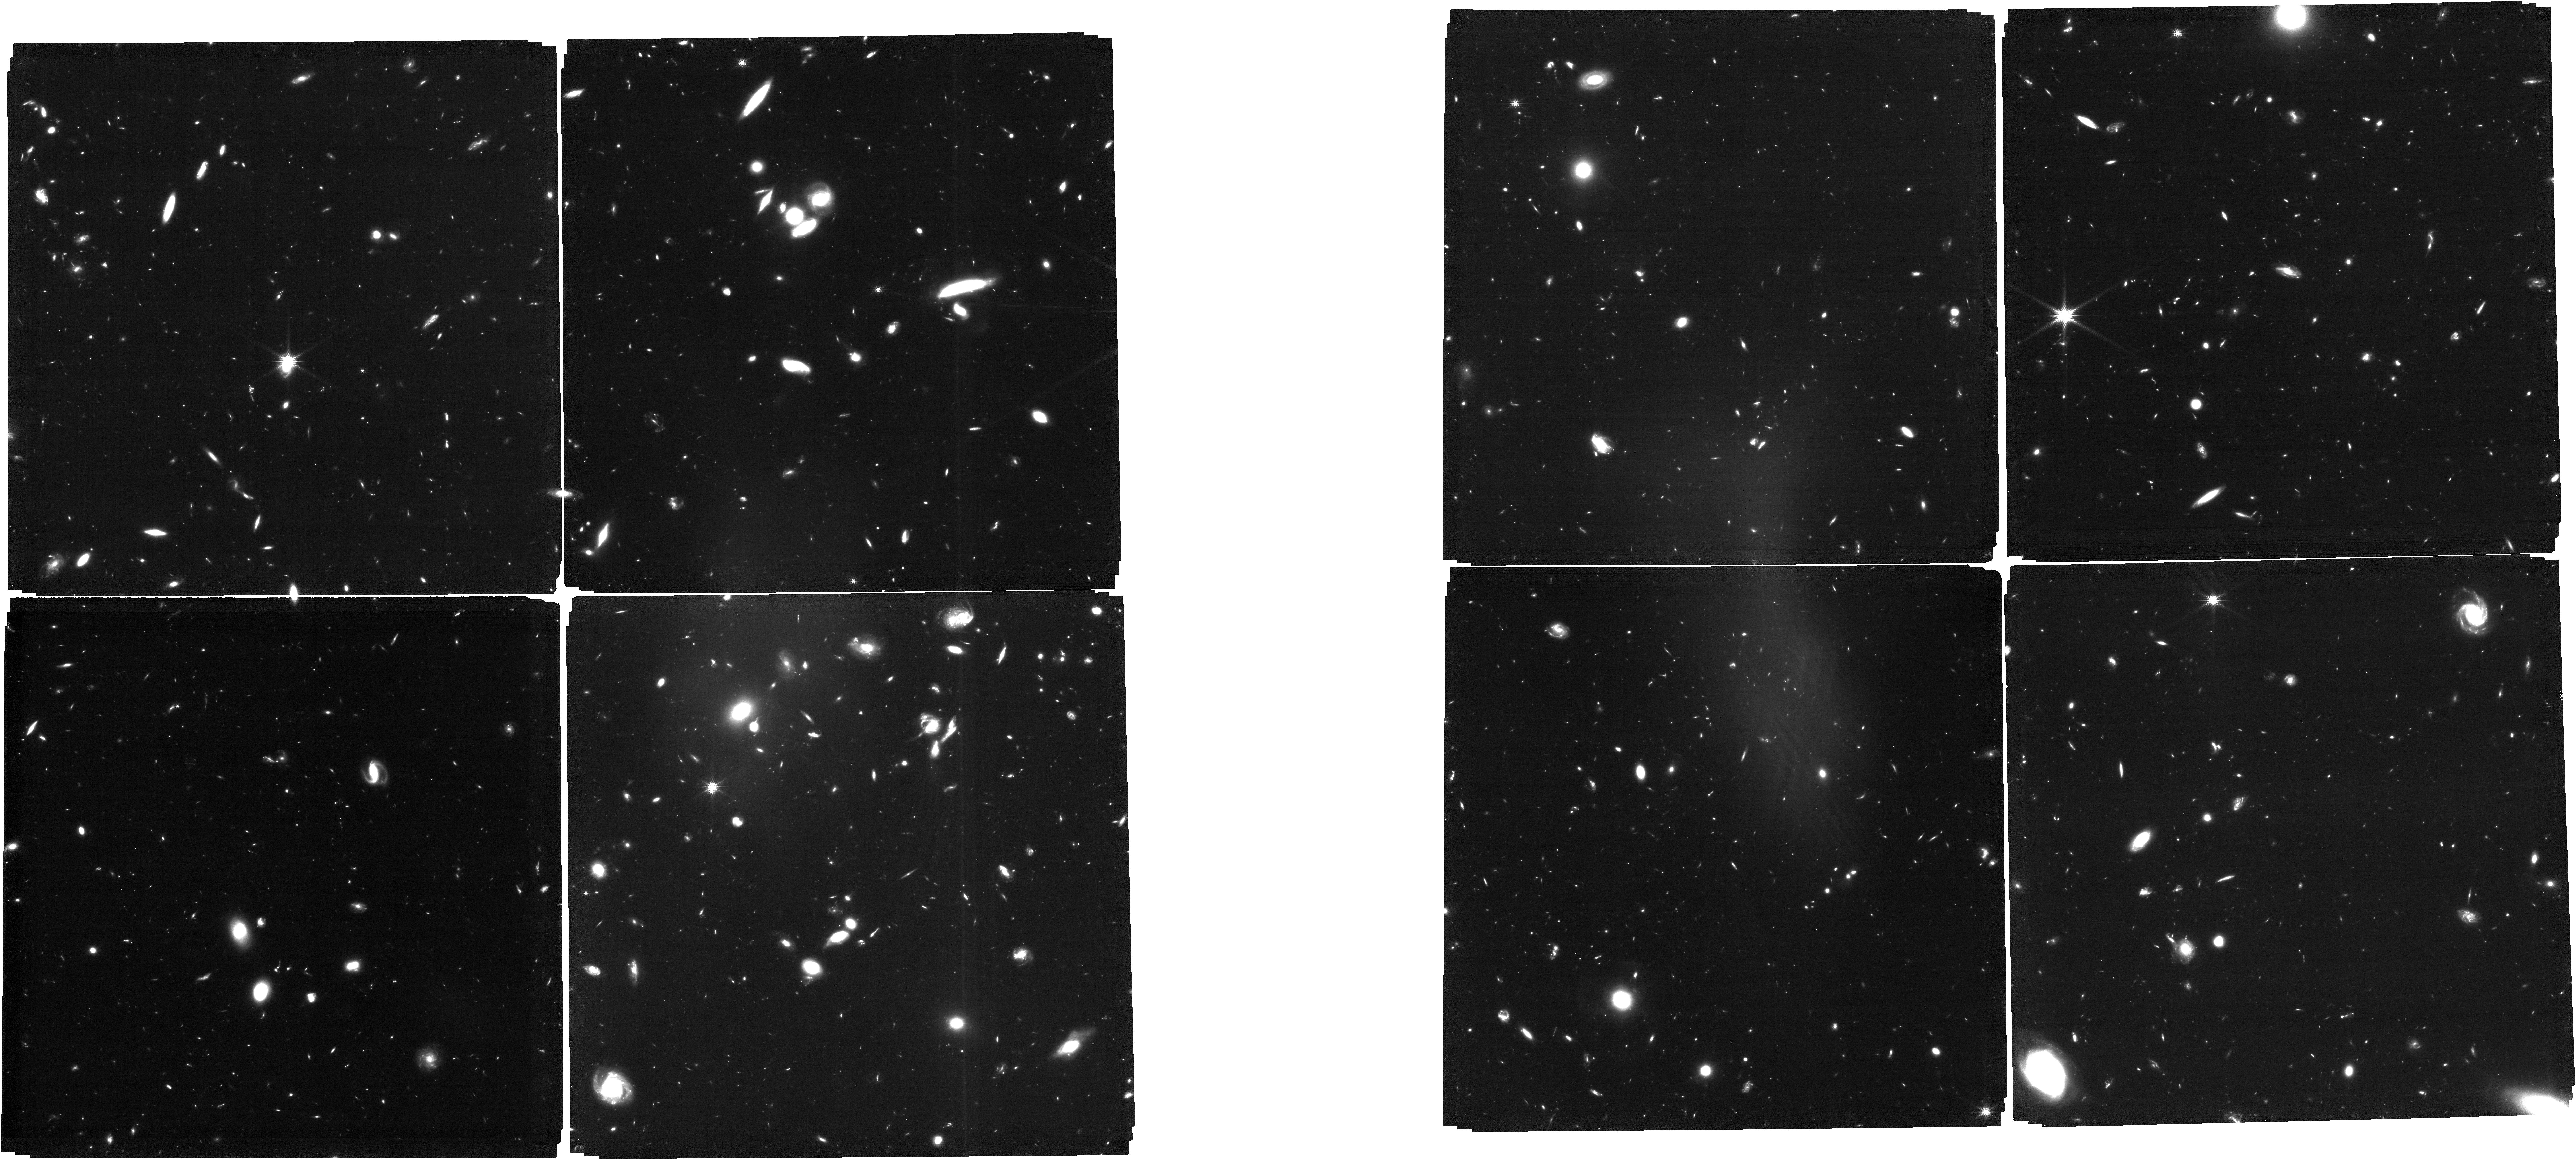
Target: POINTINGTHREE-B. Instrument: NIRCAM. Filter: F150W. Exposure: 3.4 h. Observation ID: jw01180-o013_t011_nircam_clear-f150w

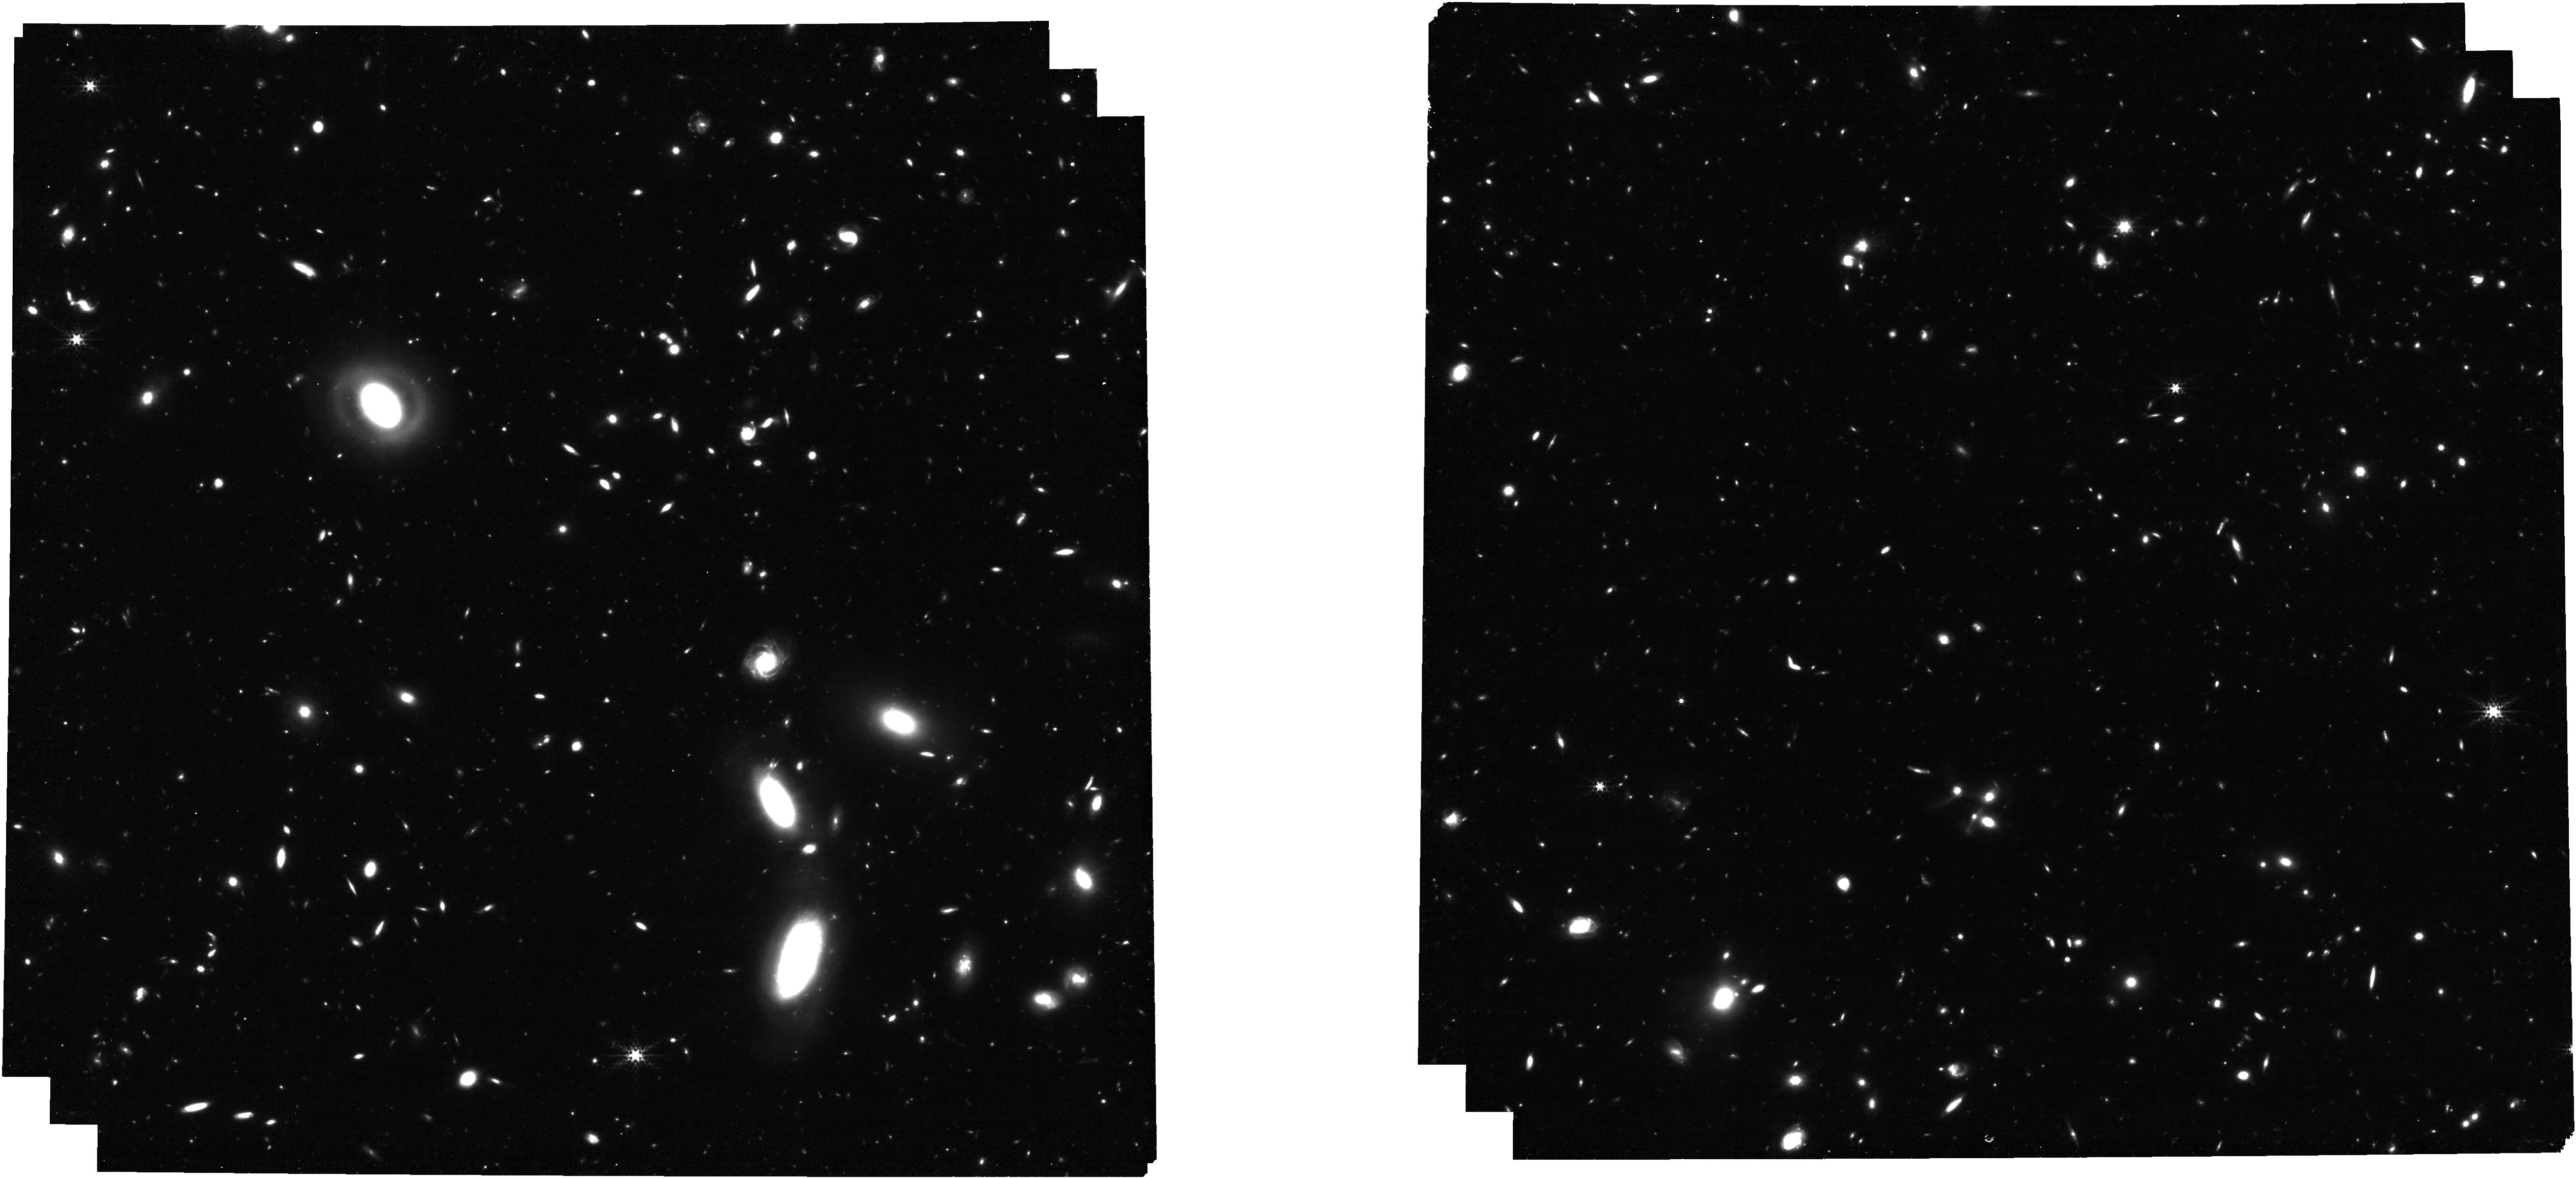
Target: MEDS0004. Instrument: NIRCAM. Filter: F335M. Exposure: 1.6 h. Observation ID: jw01180-o022_t018_nircam_clear-f335m

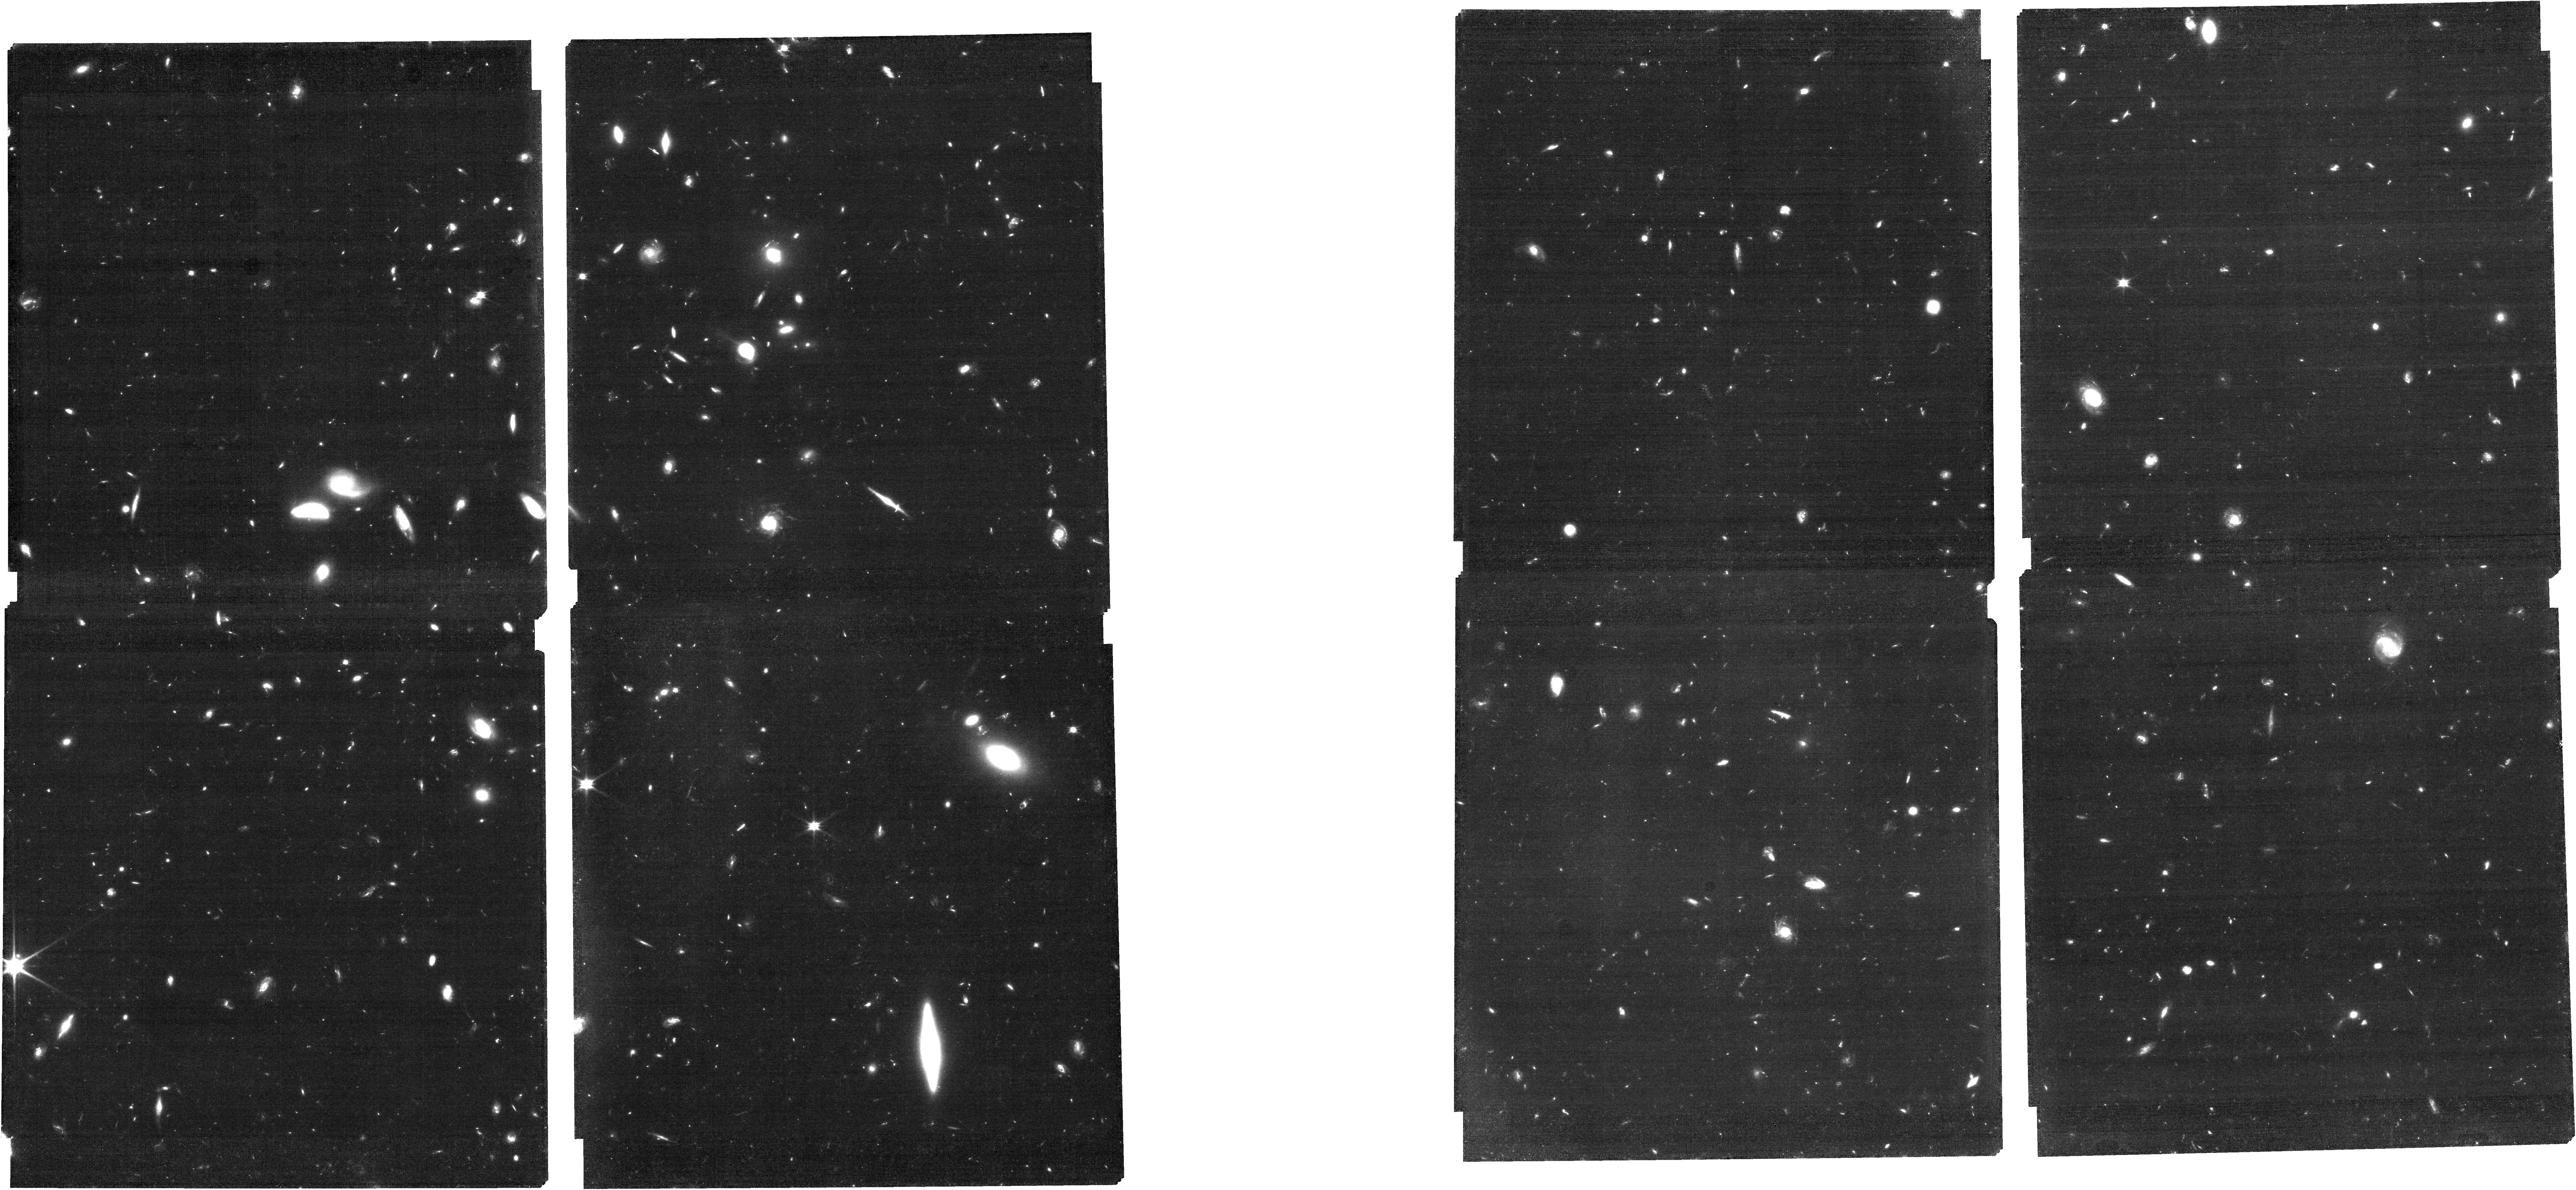
Target: GS-MEDIUM-HST. Instrument: NIRCAM. Filter: F090W. Exposure: 1.6 h. Observation ID: jw01180-o026_t028_nircam_clear-f090w

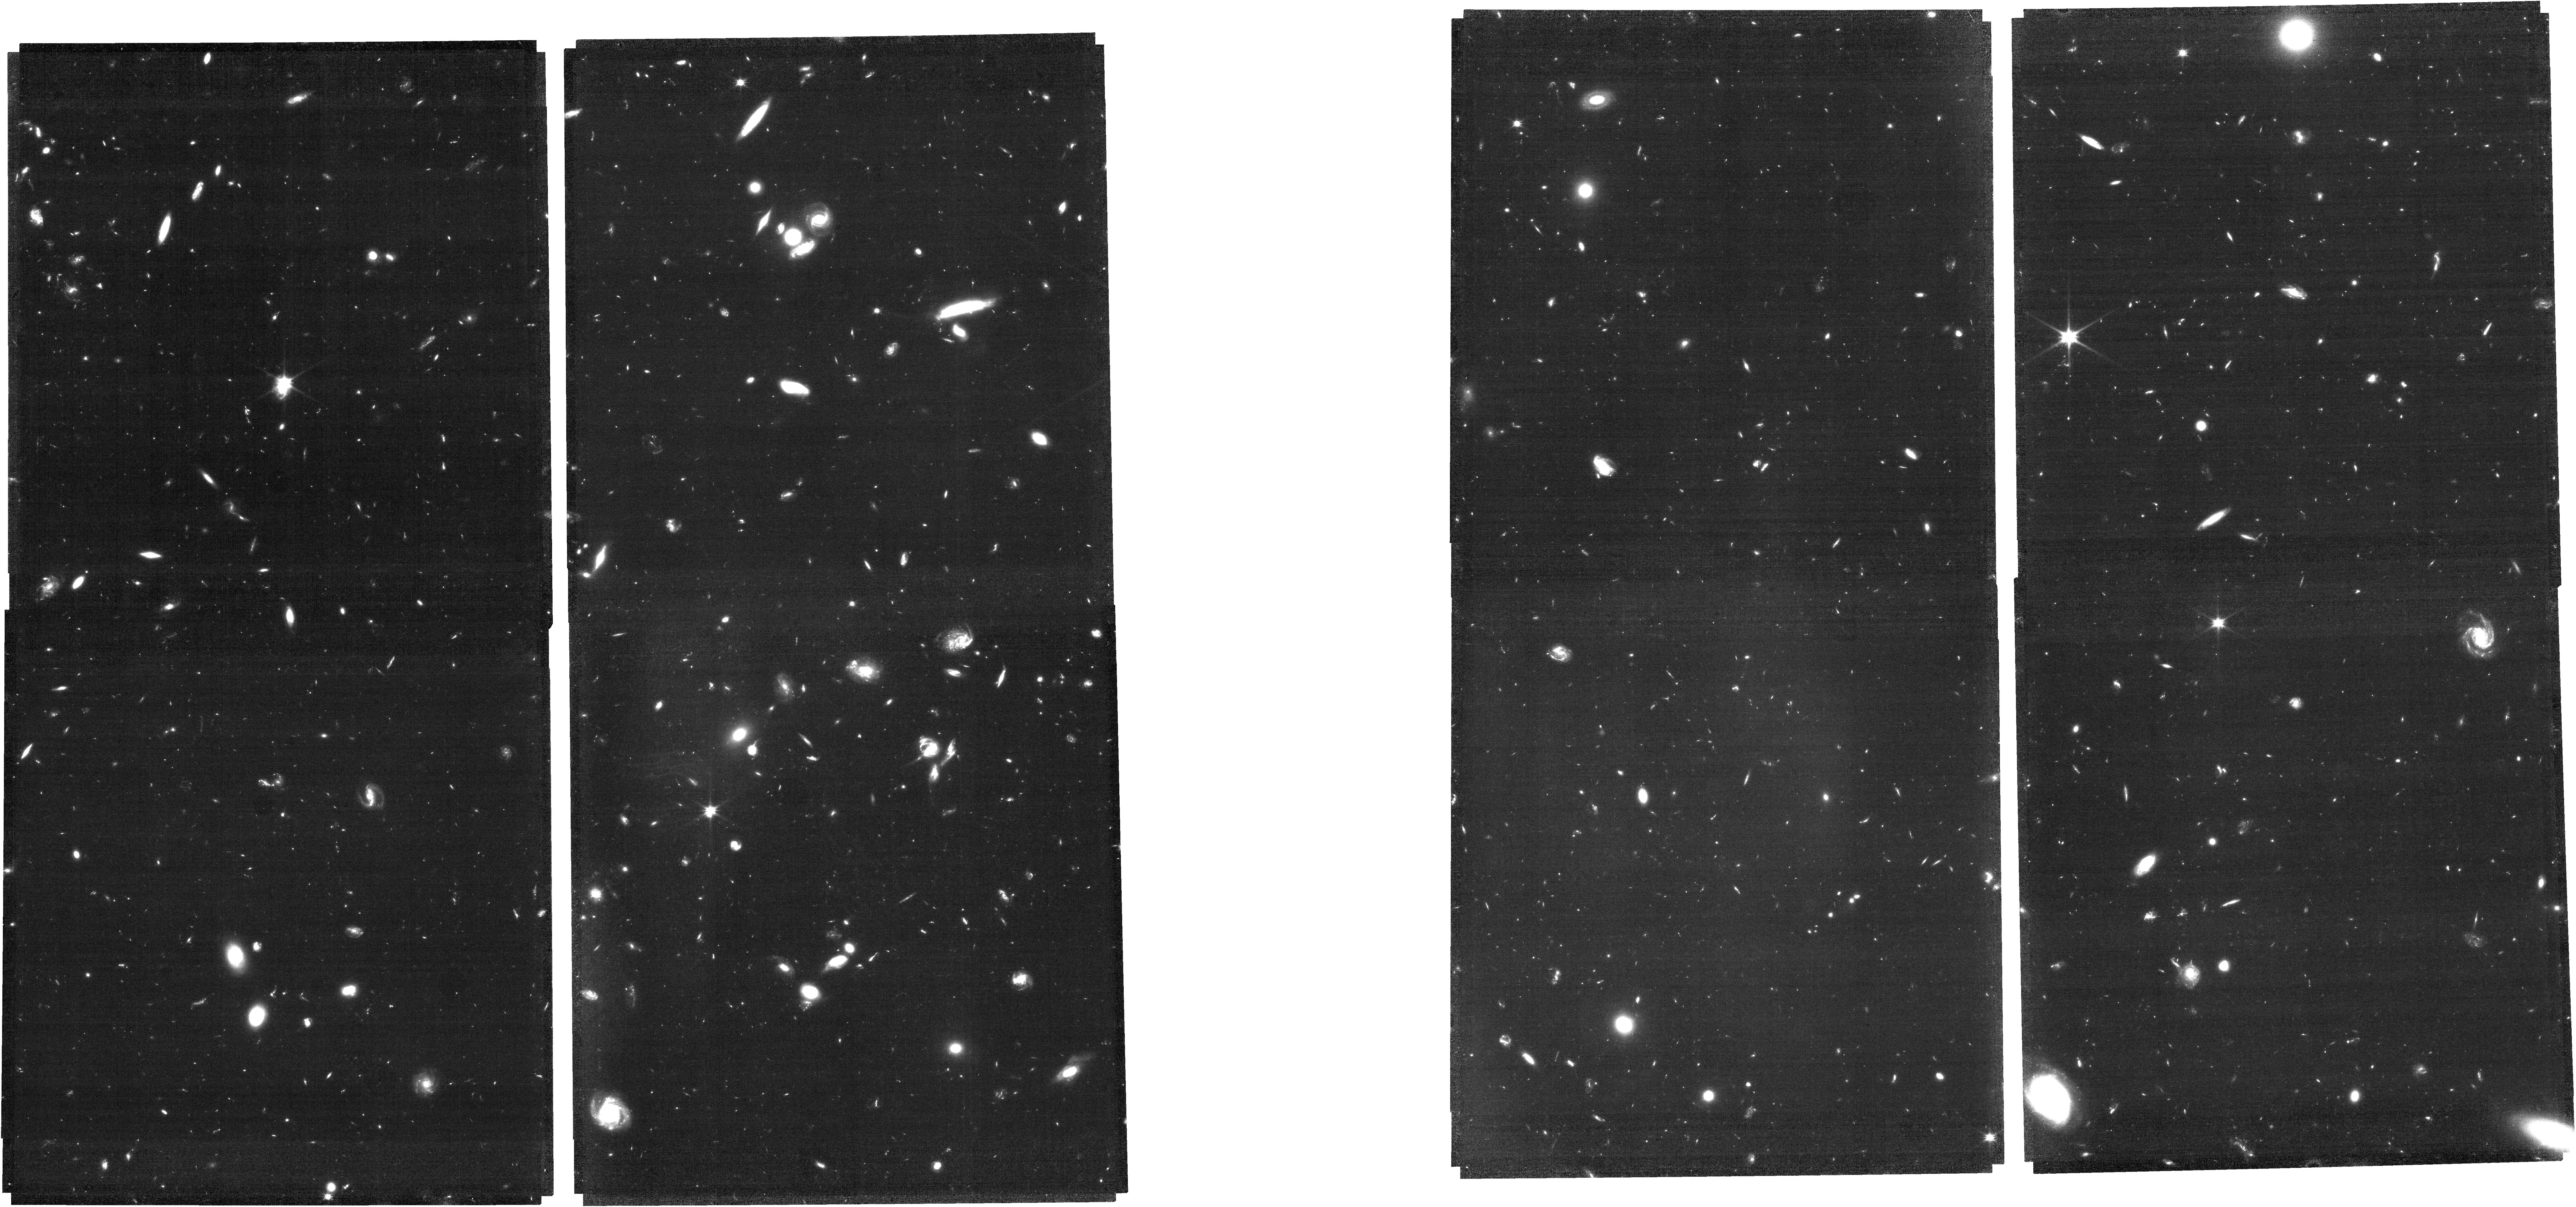
Target: POINTINGTHREE-C. Instrument: NIRCAM. Filter: F090W. Exposure: 3.1 h. Observation ID: jw01180-o014_t023_nircam_clear-f090w

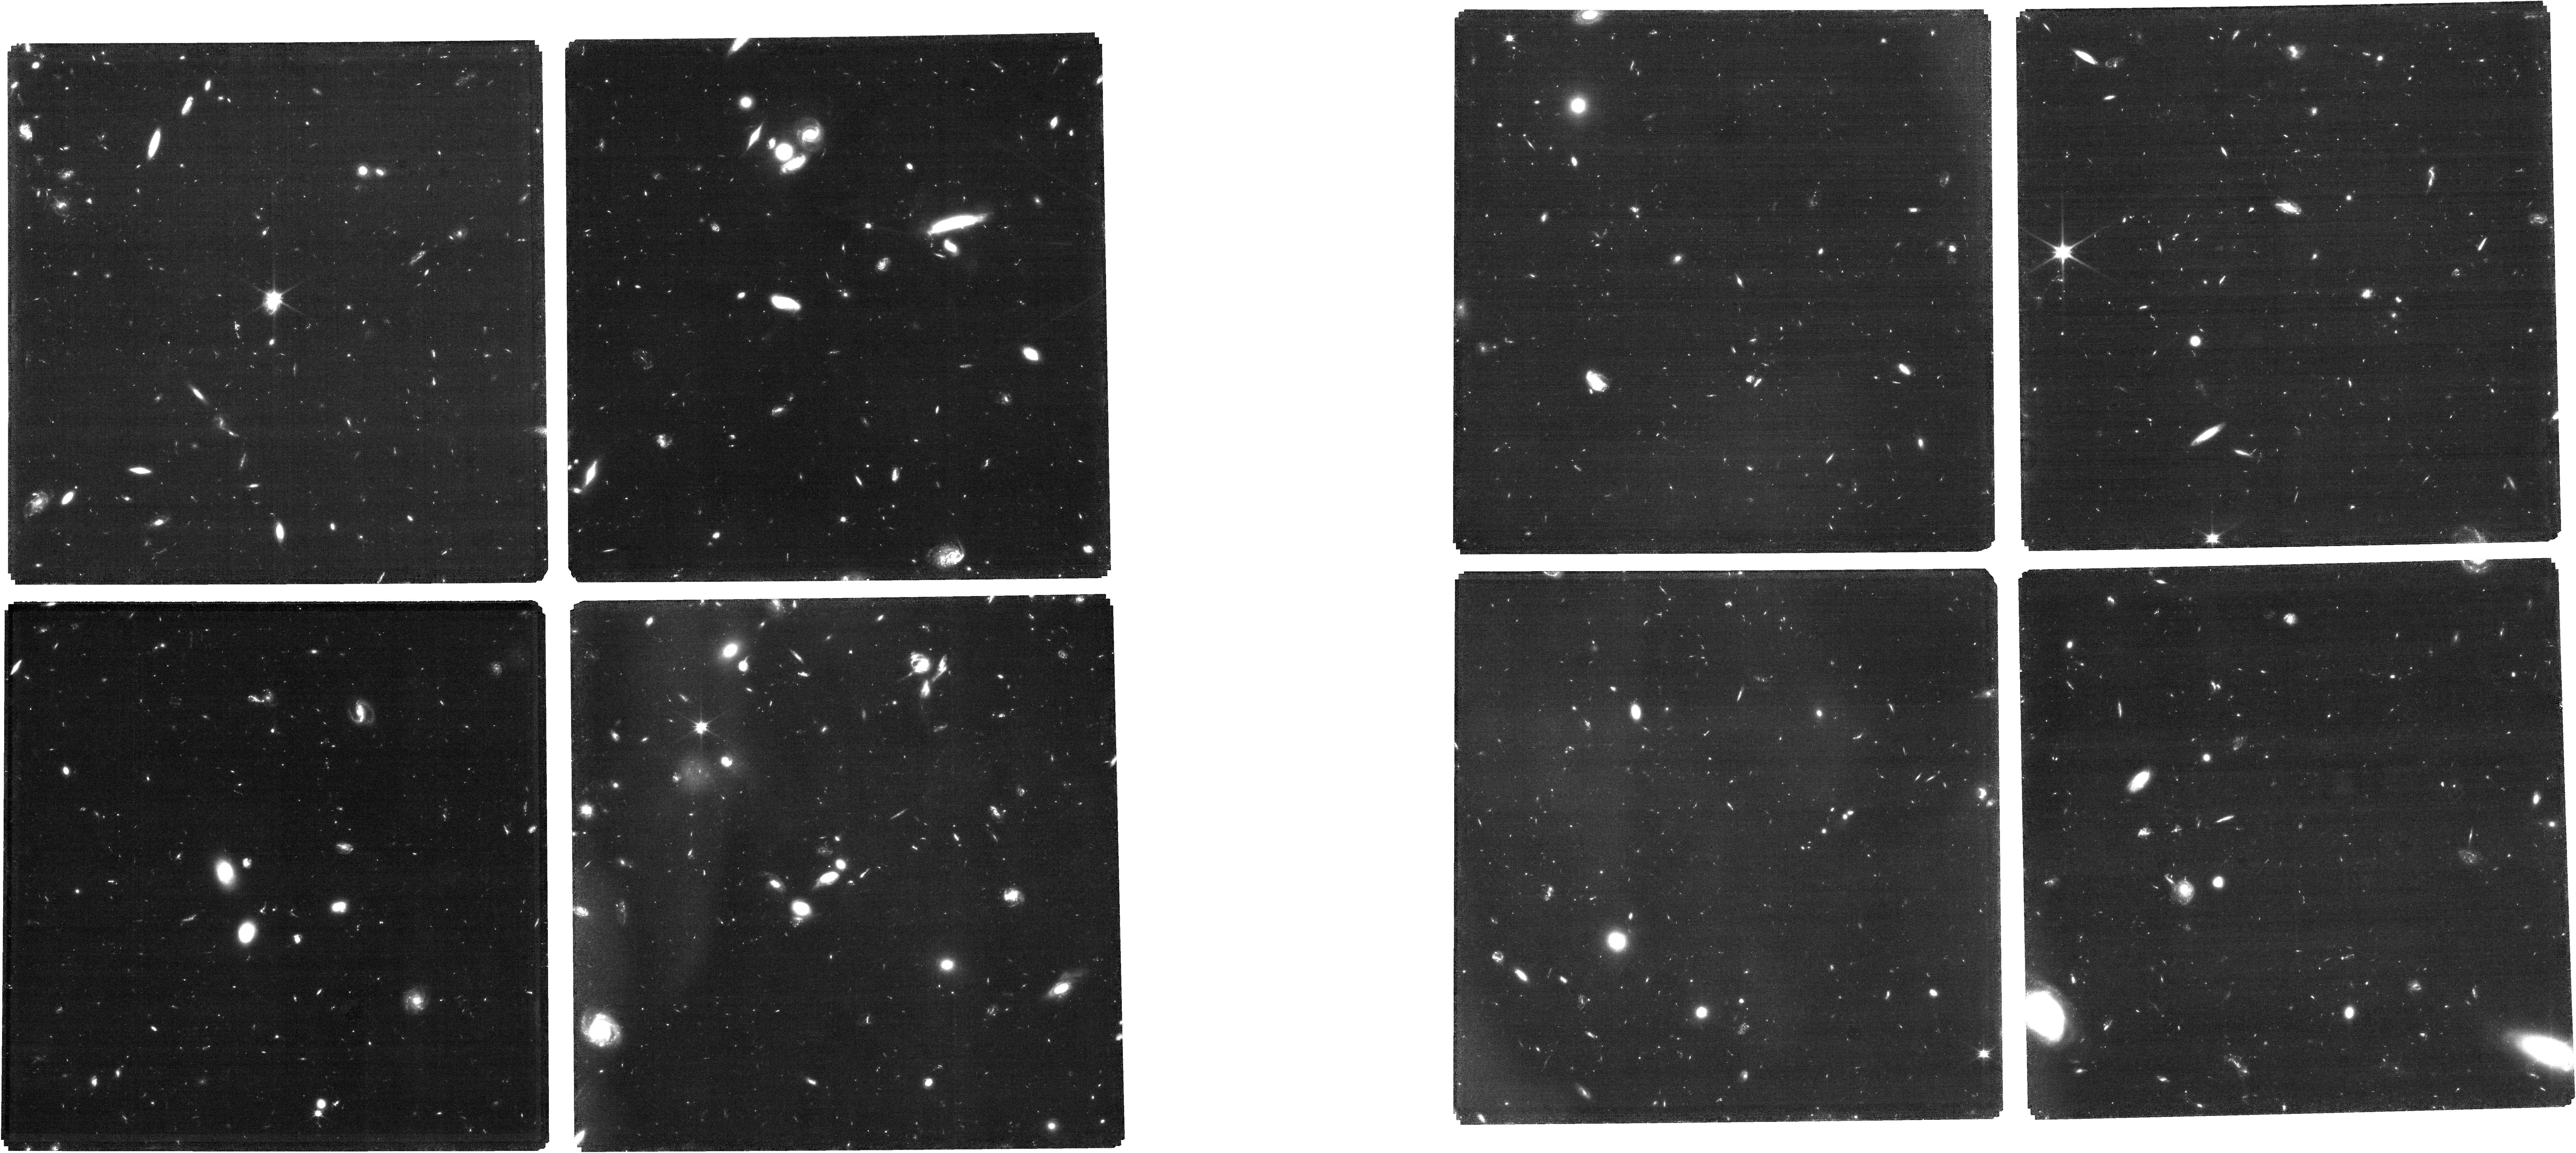
Target: POINTINGTHREE-A. Instrument: NIRCAM. Filter: F090W. Exposure: 3.4 h. Observation ID: jw01180-o015_t012_nircam_clear-f090w

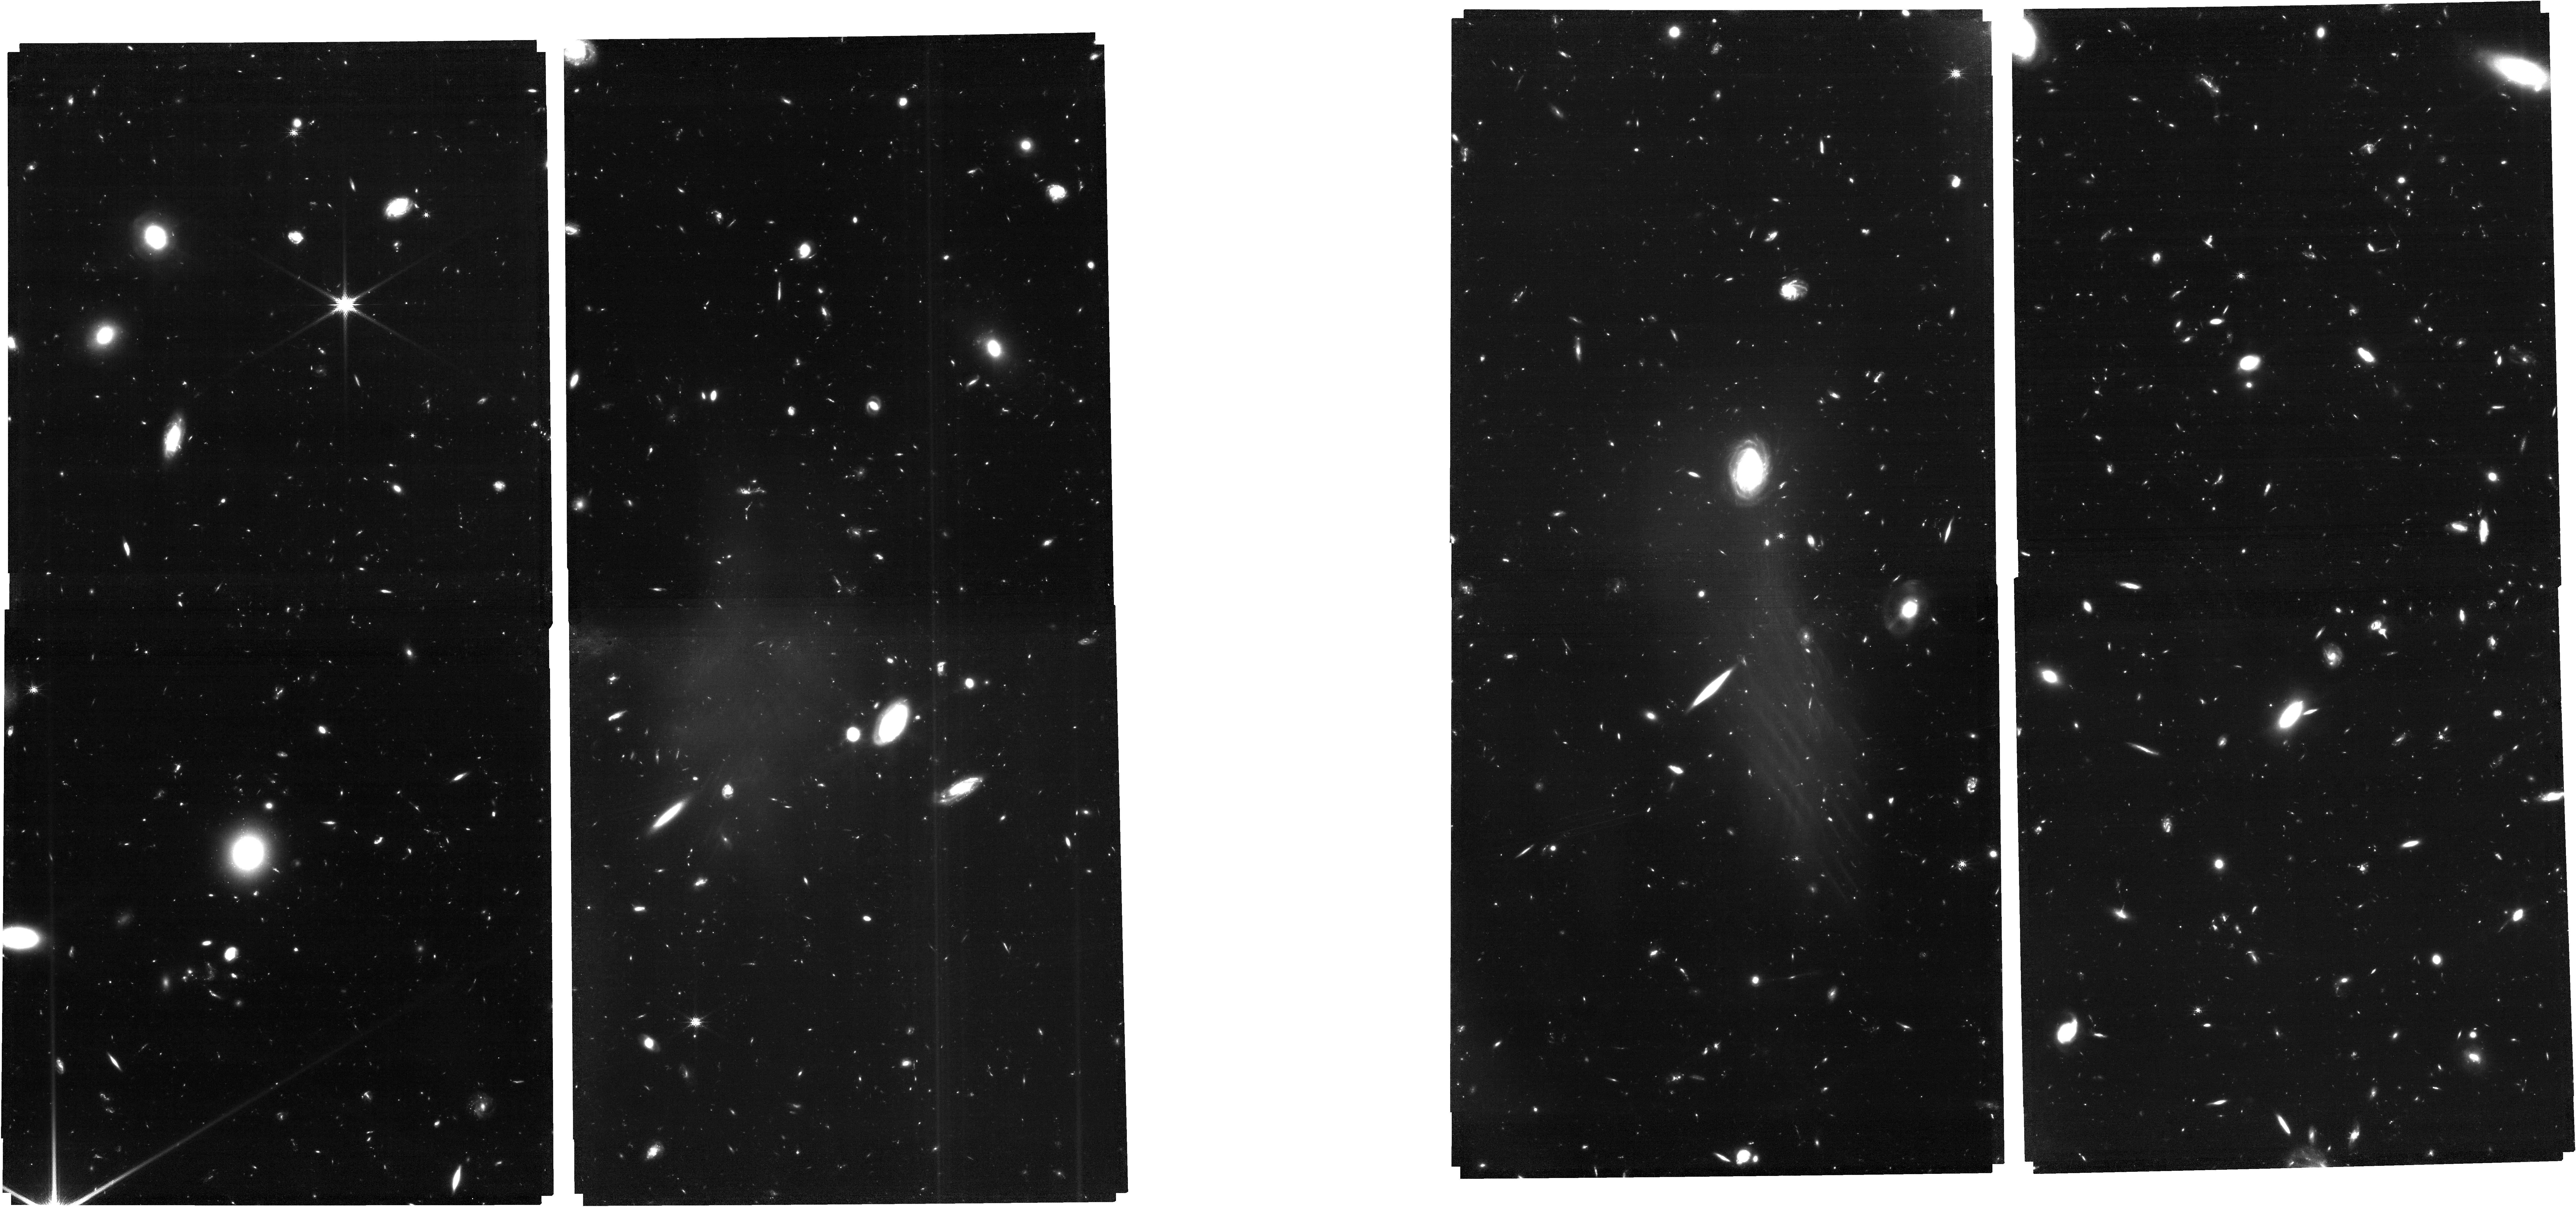
Target: POINTINGONE-C. Instrument: NIRCAM. Filter: F150W. Exposure: 3.1 h. Observation ID: jw01180-o008_t021_nircam_clear-f150w

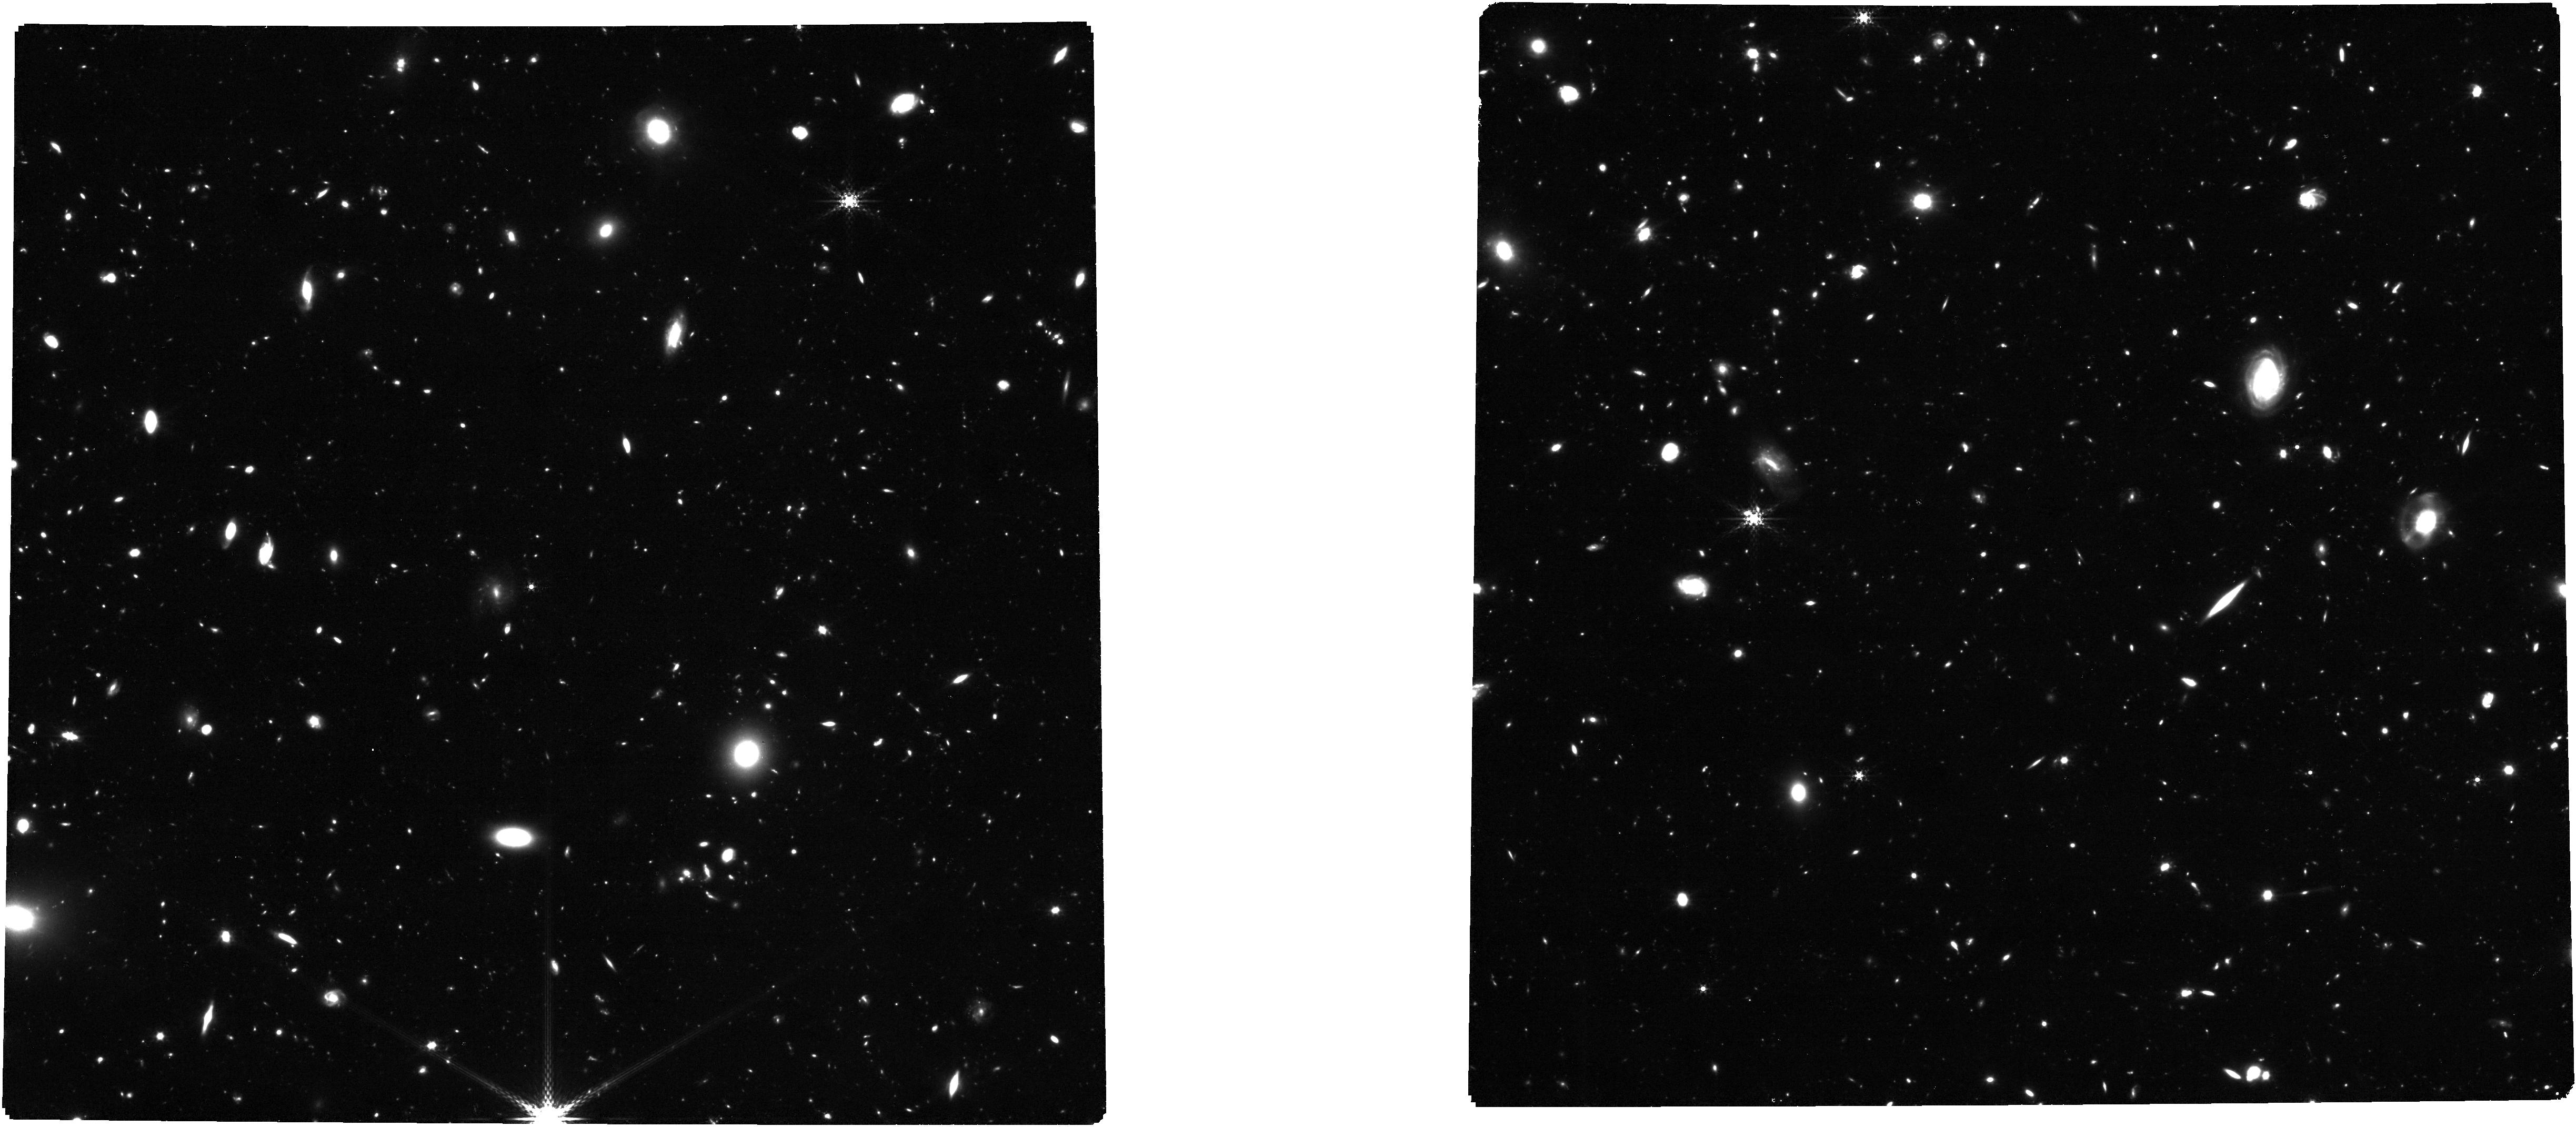
Target: POINTINGTWO-B. Instrument: NIRCAM. Filter: F335M. Exposure: 3.4 h. Observation ID: jw01180-o010_t009_nircam_clear-f335m

NIRCam-NIRSpec galaxy assembly survey - GOODS-S - part #1athen (PI: Eisenstein, Daniel J.)

We will conduct an ambitious deep-field survey to study the formation and evolution of galaxies from z ≥ 12 to z ∼ 2. Our program combines NIRSpec, NIRCam, and MIRI data, alongside the deepest data from HST, Chandra, ALMA, and JVLA, to produce an unprecedented view of high-redshift galaxies. The program is a collaboration of the NIRSpec and NIRCam GTO teams, and it combines imaging and spectroscopy as well as full use of coordinated parallel observations to get the best out of all three instruments. Indeed, to pursue a detailed understanding of galaxy evolution, the combination of imaging and spectroscopy is critical. By bringing these data sets together on a single field, we will carry out systematic investigations far beyond the sum of the parts. This survey will provide the rest-frame optical data of sufficient area, depth, and spectral resolutions to map galaxy population properties, including the joint distribution of stellar mass, luminosity, star formation rate, stellar ages, sizes, metallicity, nuclear activity, gas kinematics, and outflows, over a wide range of redshifts. Broadly speaking, spectroscopy (at R = 100, 1000, and 2700) provides precise and robust redshifts, measurement of the stellar continuum, and emission lines to z ∼ 10 and beyond. The emission lines allow us to diagnose the galaxies’ star formation rate (SFR), metallicities, chemical abundances, the ISM dust-reddening, and the ISM excitation, including signatures of AGNs. Low-resolution spectroscopy (R=100) for the brighter objects can also diagnose the stellar populations (especially the stellar age distribution). High-resolution spectroscopy (R=2700) can diagnose internal galaxy kinematics and outflows. The multi-wavelength NIRCam imaging will allow the detection, selection and characterization of galaxies to z = 15 and perhaps beyond. It will determine colors, morphological structure, and color gradients, while supplying photometric redshifts, stellar mass, and star formation rate estimates along with measures of equivalent widths of the strongest emission lines. The depth reached is unparalleled and will lead to luminosity functions to substantially higher redshift and lower mass than can be done with HST. Deep MIRI imaging will enable a rest-frame infrared view of subset of our sample, testing the assumptions of our UV/optical modeling and revealing heavily obscured stellar populations and nuclear activity. Combination with external data from Chandra, JVLA, and ALMA will further explore nuclear activity and dusty star formation. We expect that this carefully constructed survey will provide a primary legacy dataset for many years to come.